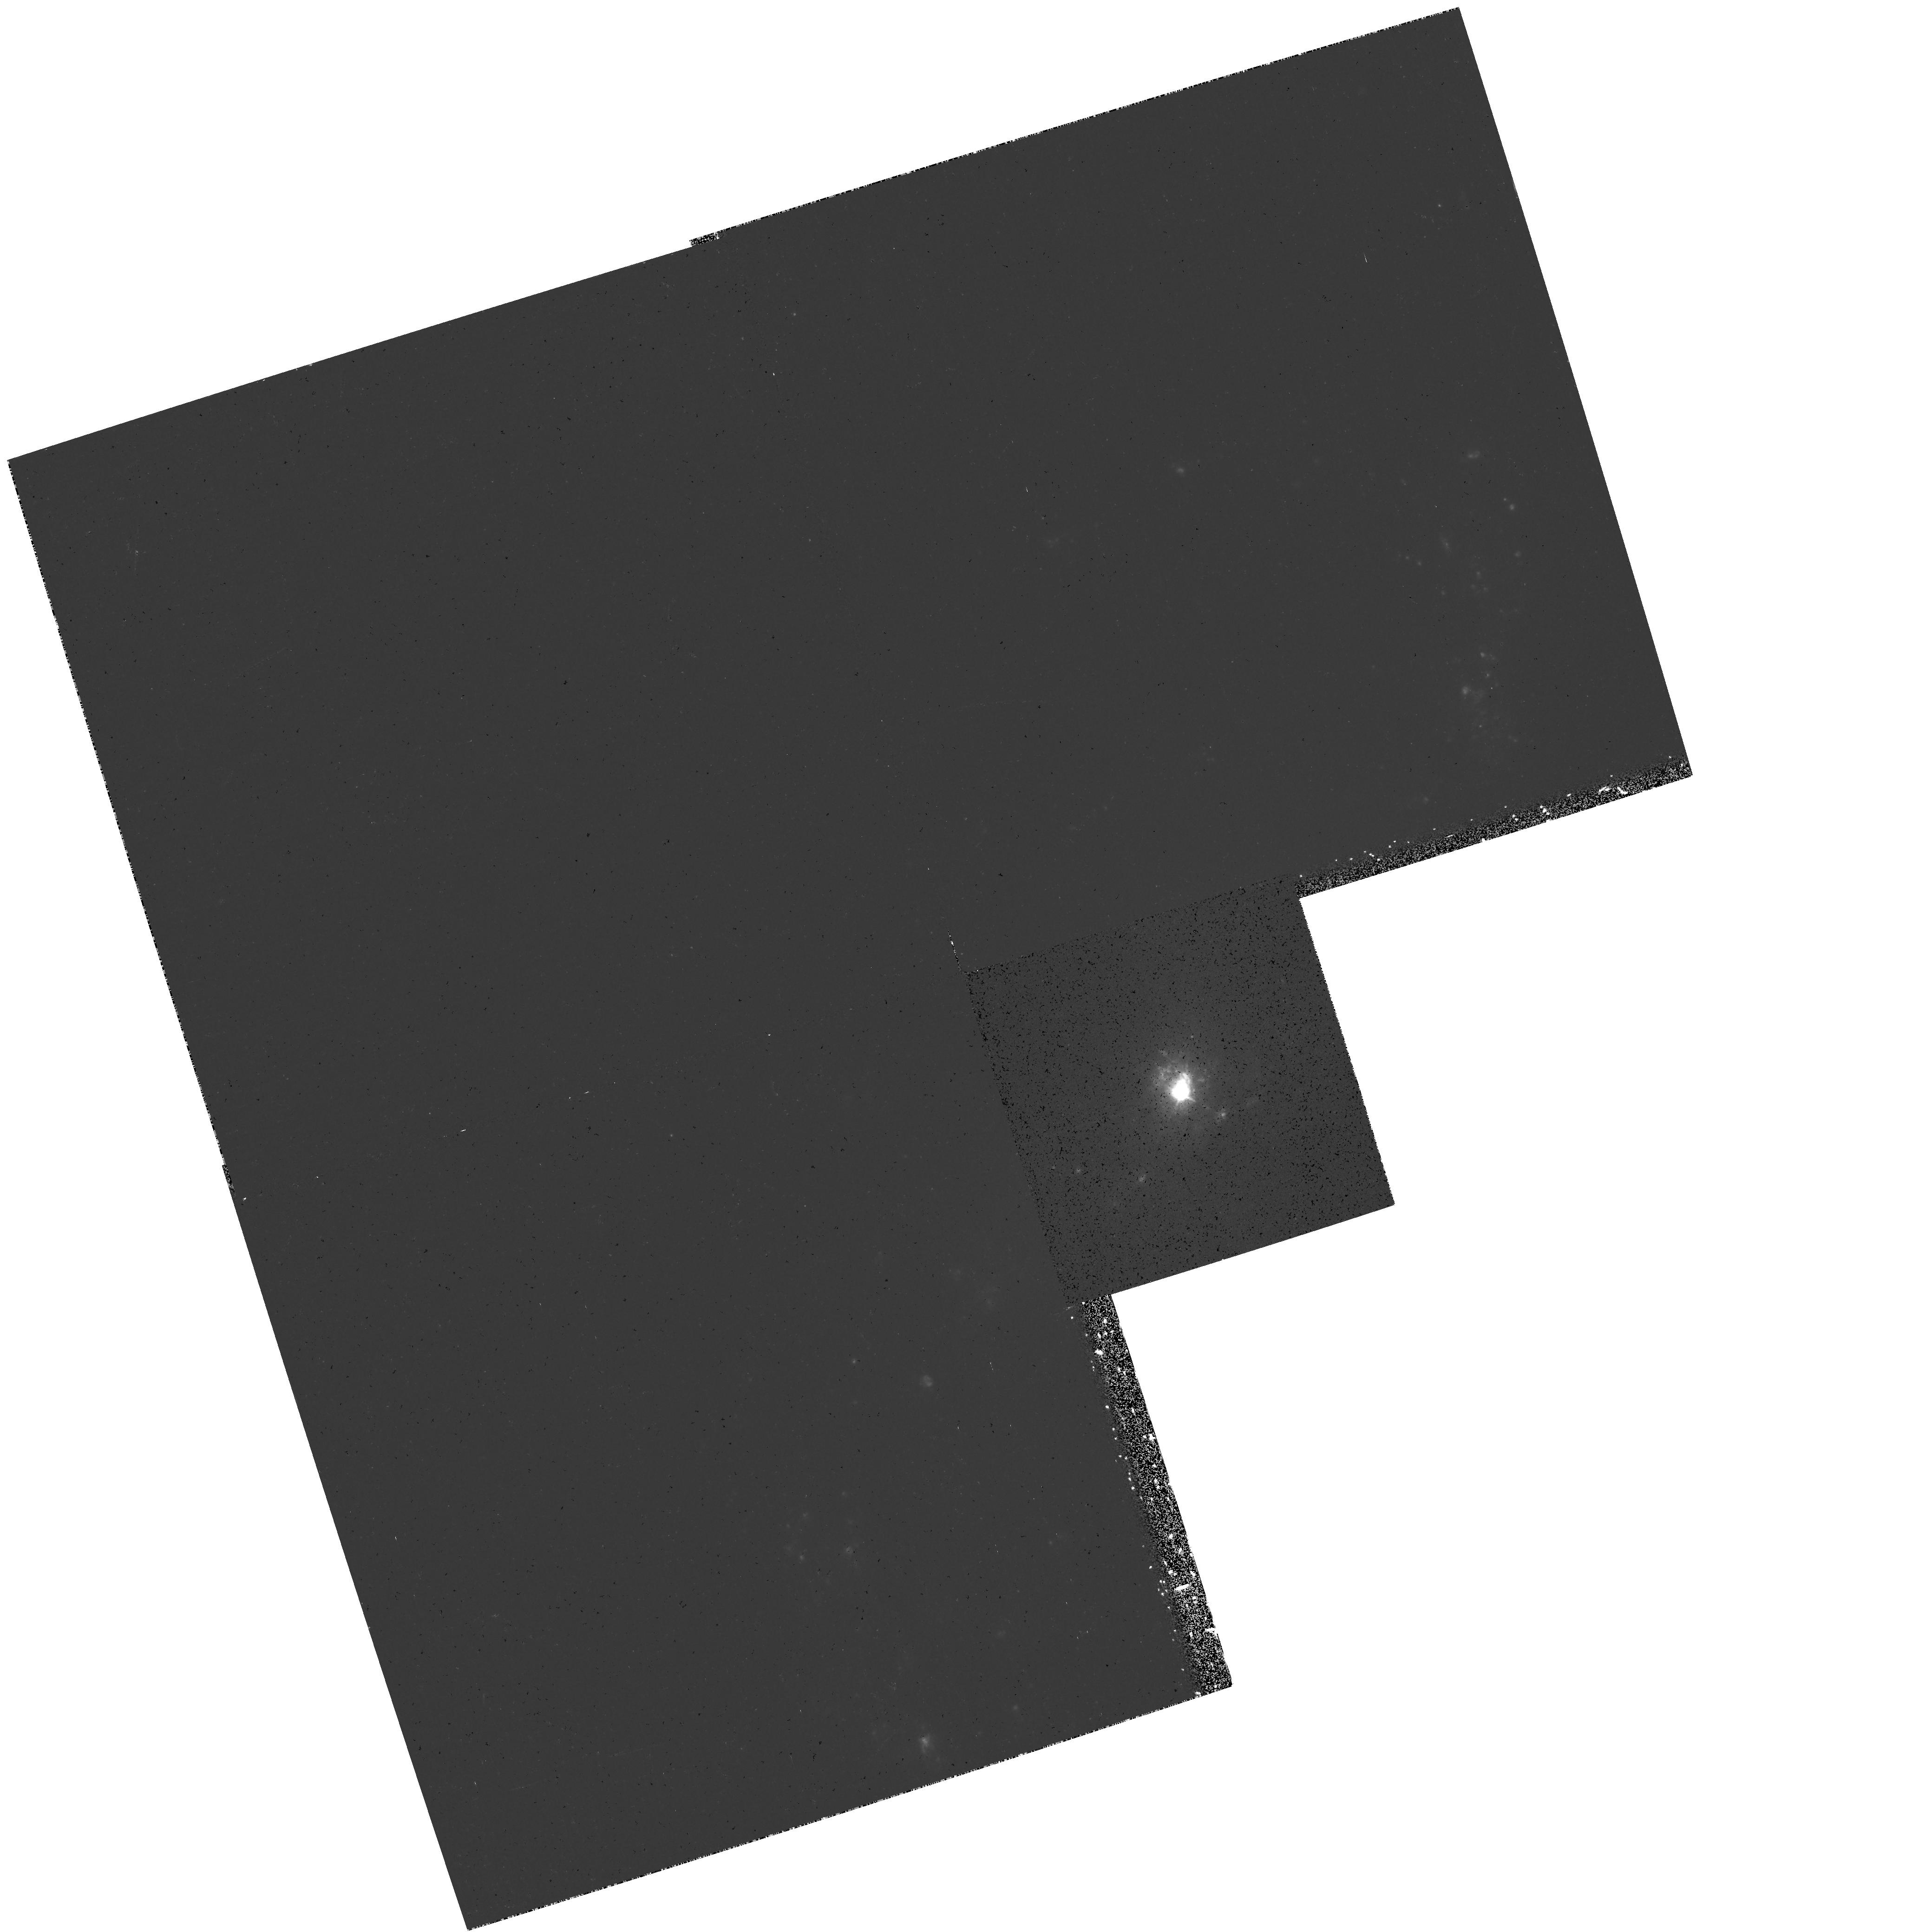
Target: NGC3227
Instrument: WFPC2/PC
Filter: F658N
Exposure: 27 min
Observation ID: hst_7403_01_wfpc2_pc_f658n_u57201

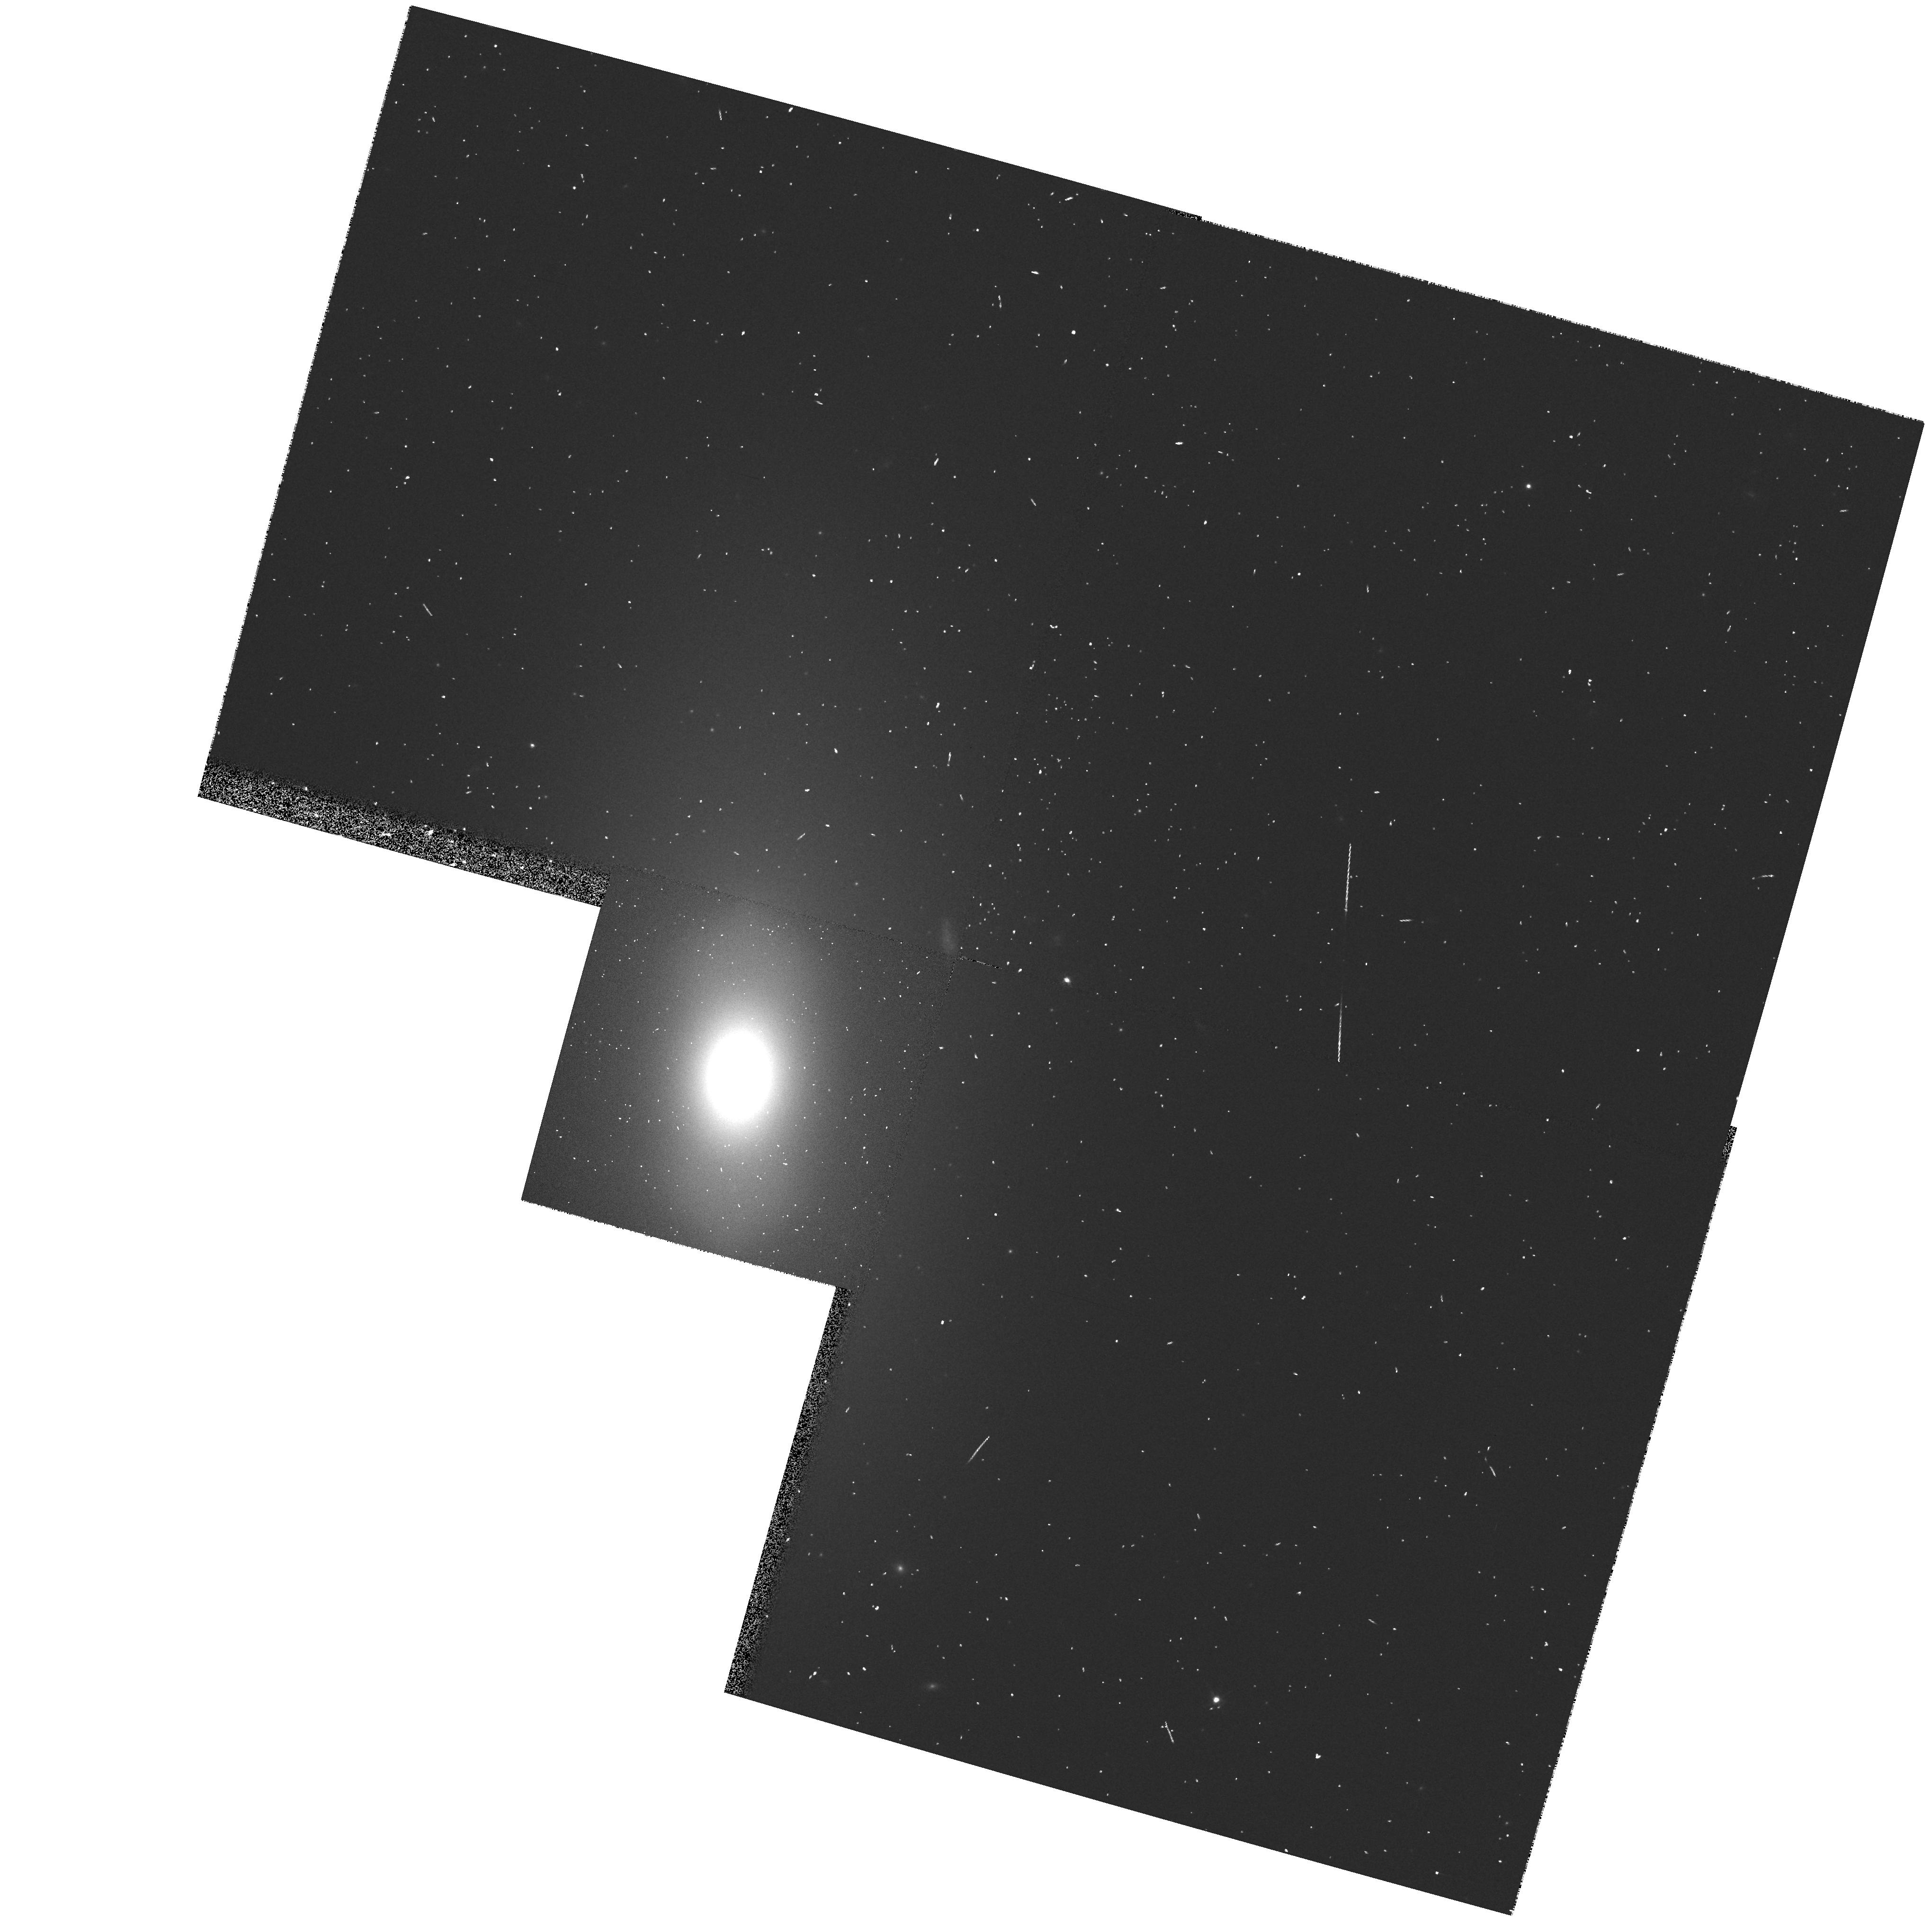
Target: NGC3245
Instrument: WFPC2/PC
Filter: F702W
Exposure: 2 min
Observation ID: hst_7403_02_wfpc2_pc_f702w_u57202

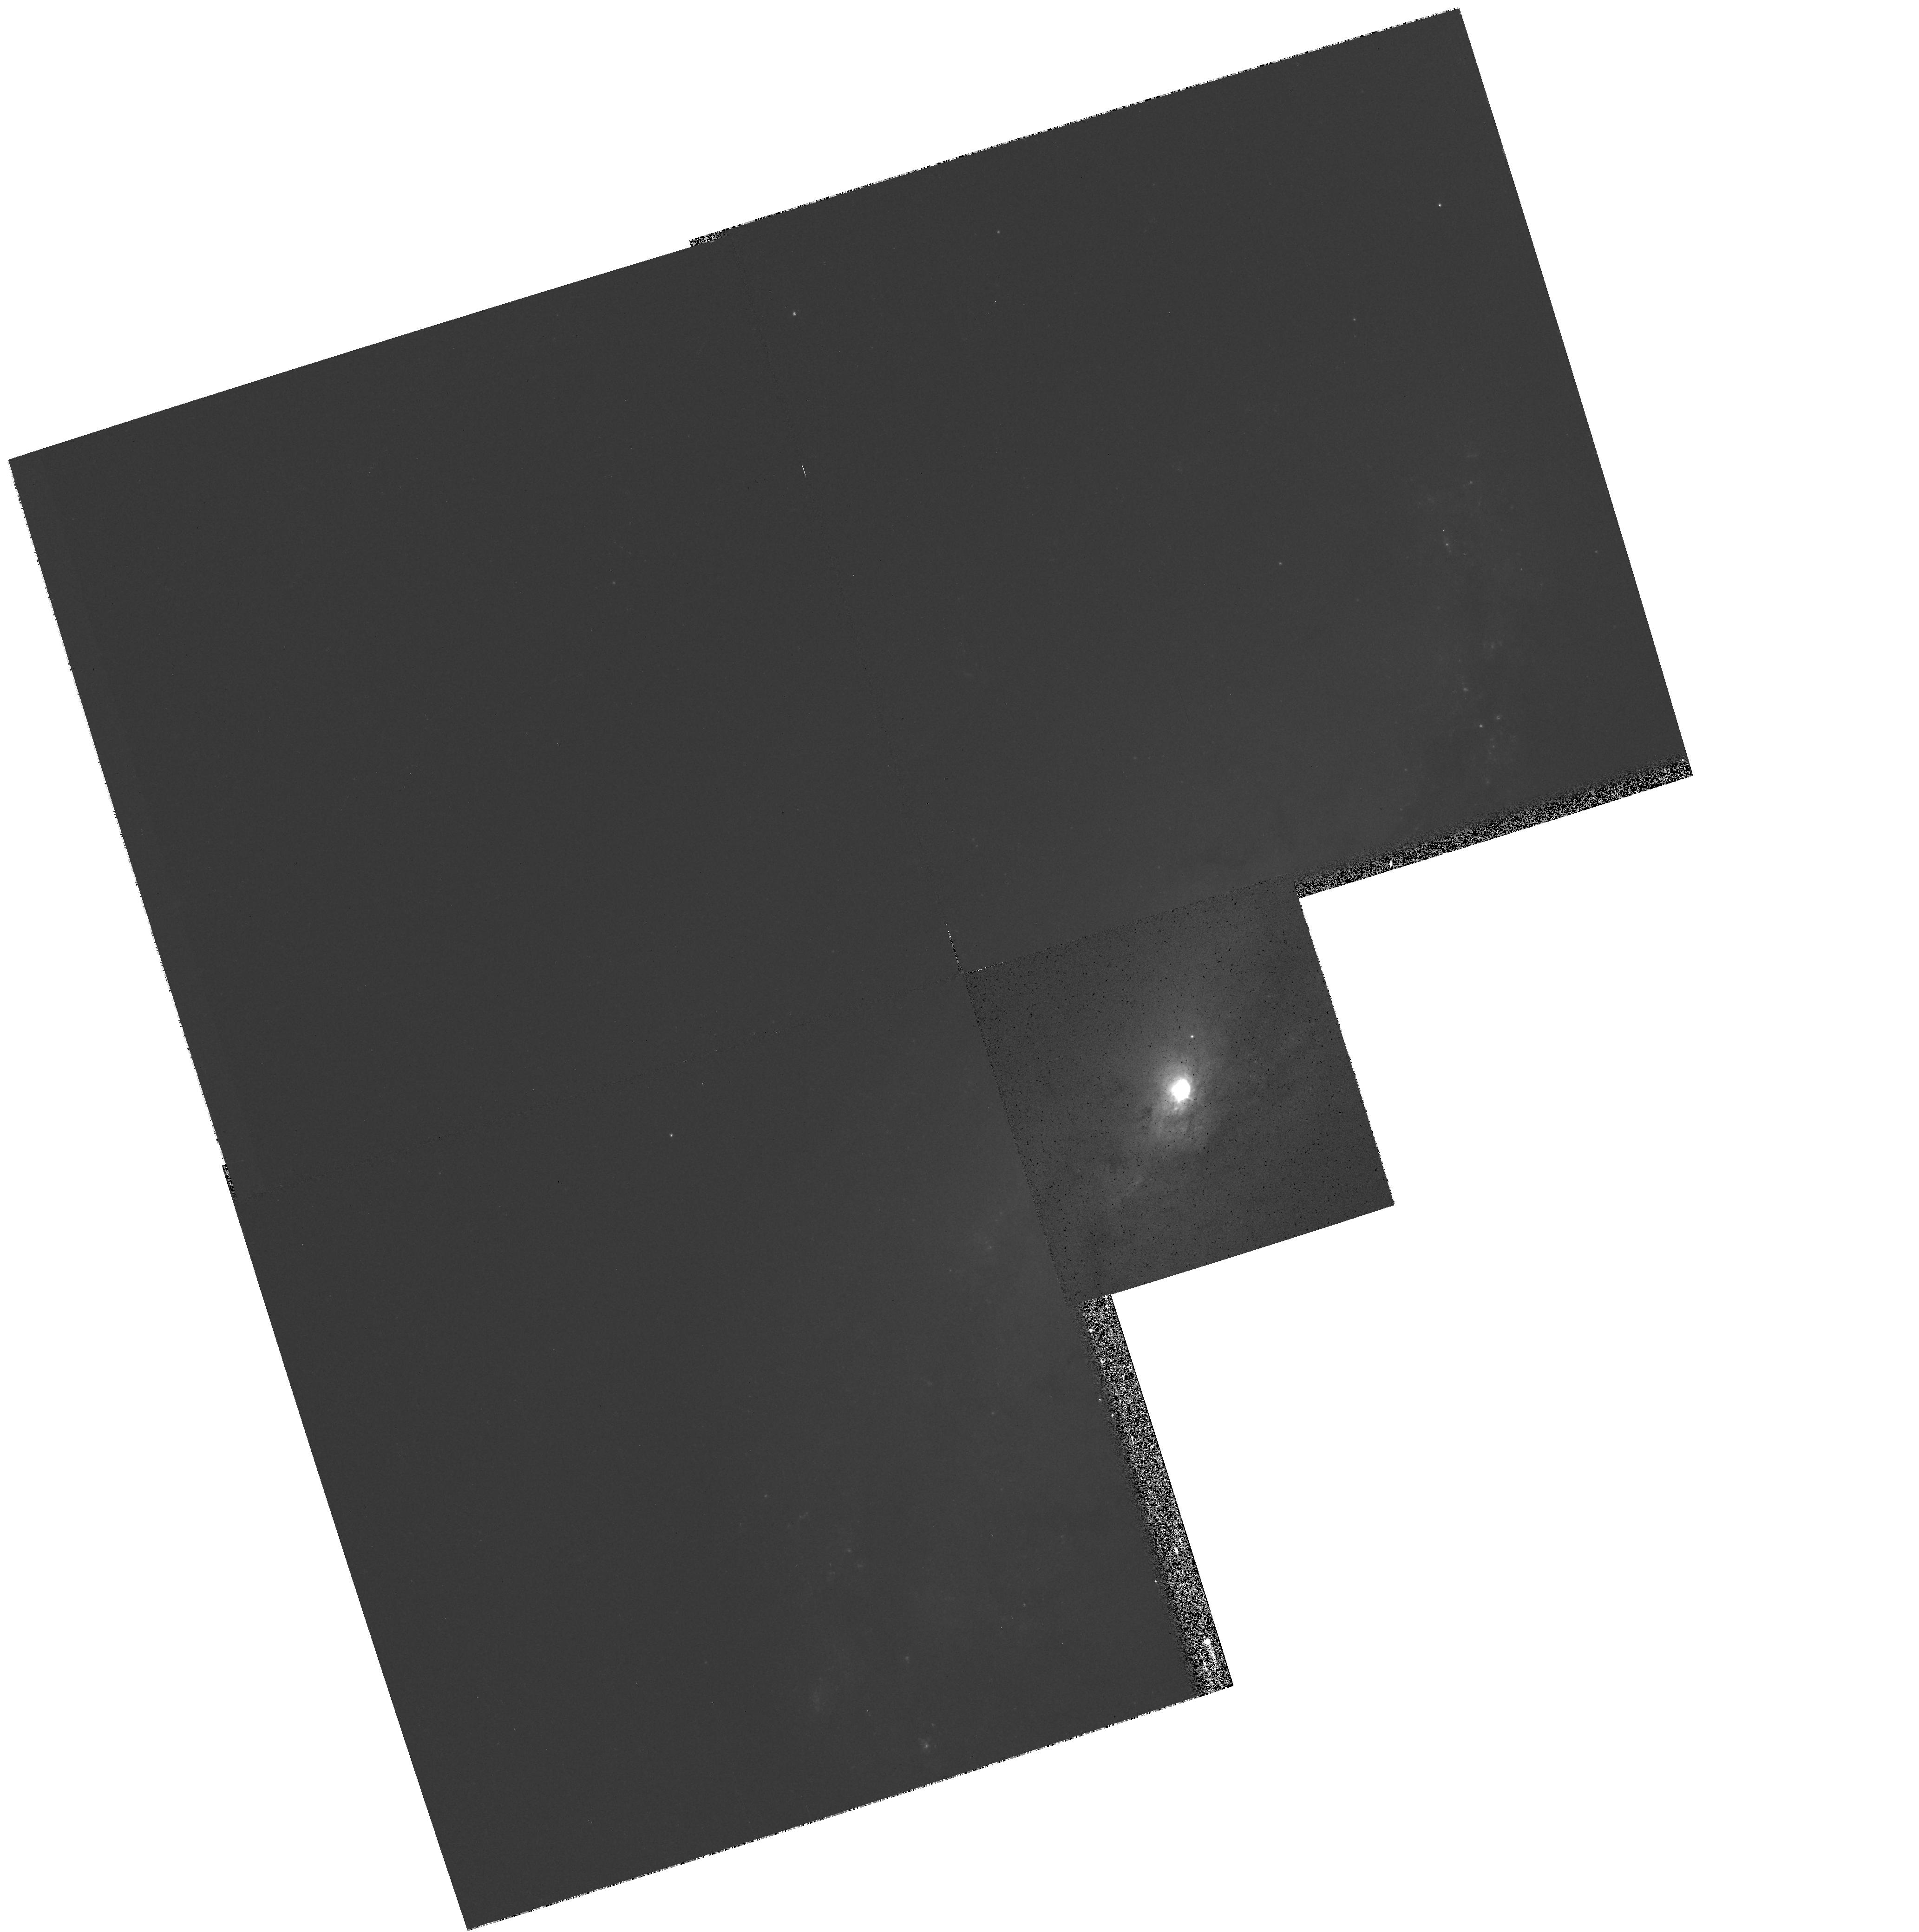
Target: NGC3227
Instrument: WFPC2/PC
Filter: F547M
Exposure: 6 min
Observation ID: hst_7403_01_wfpc2_pc_f547m_u57201

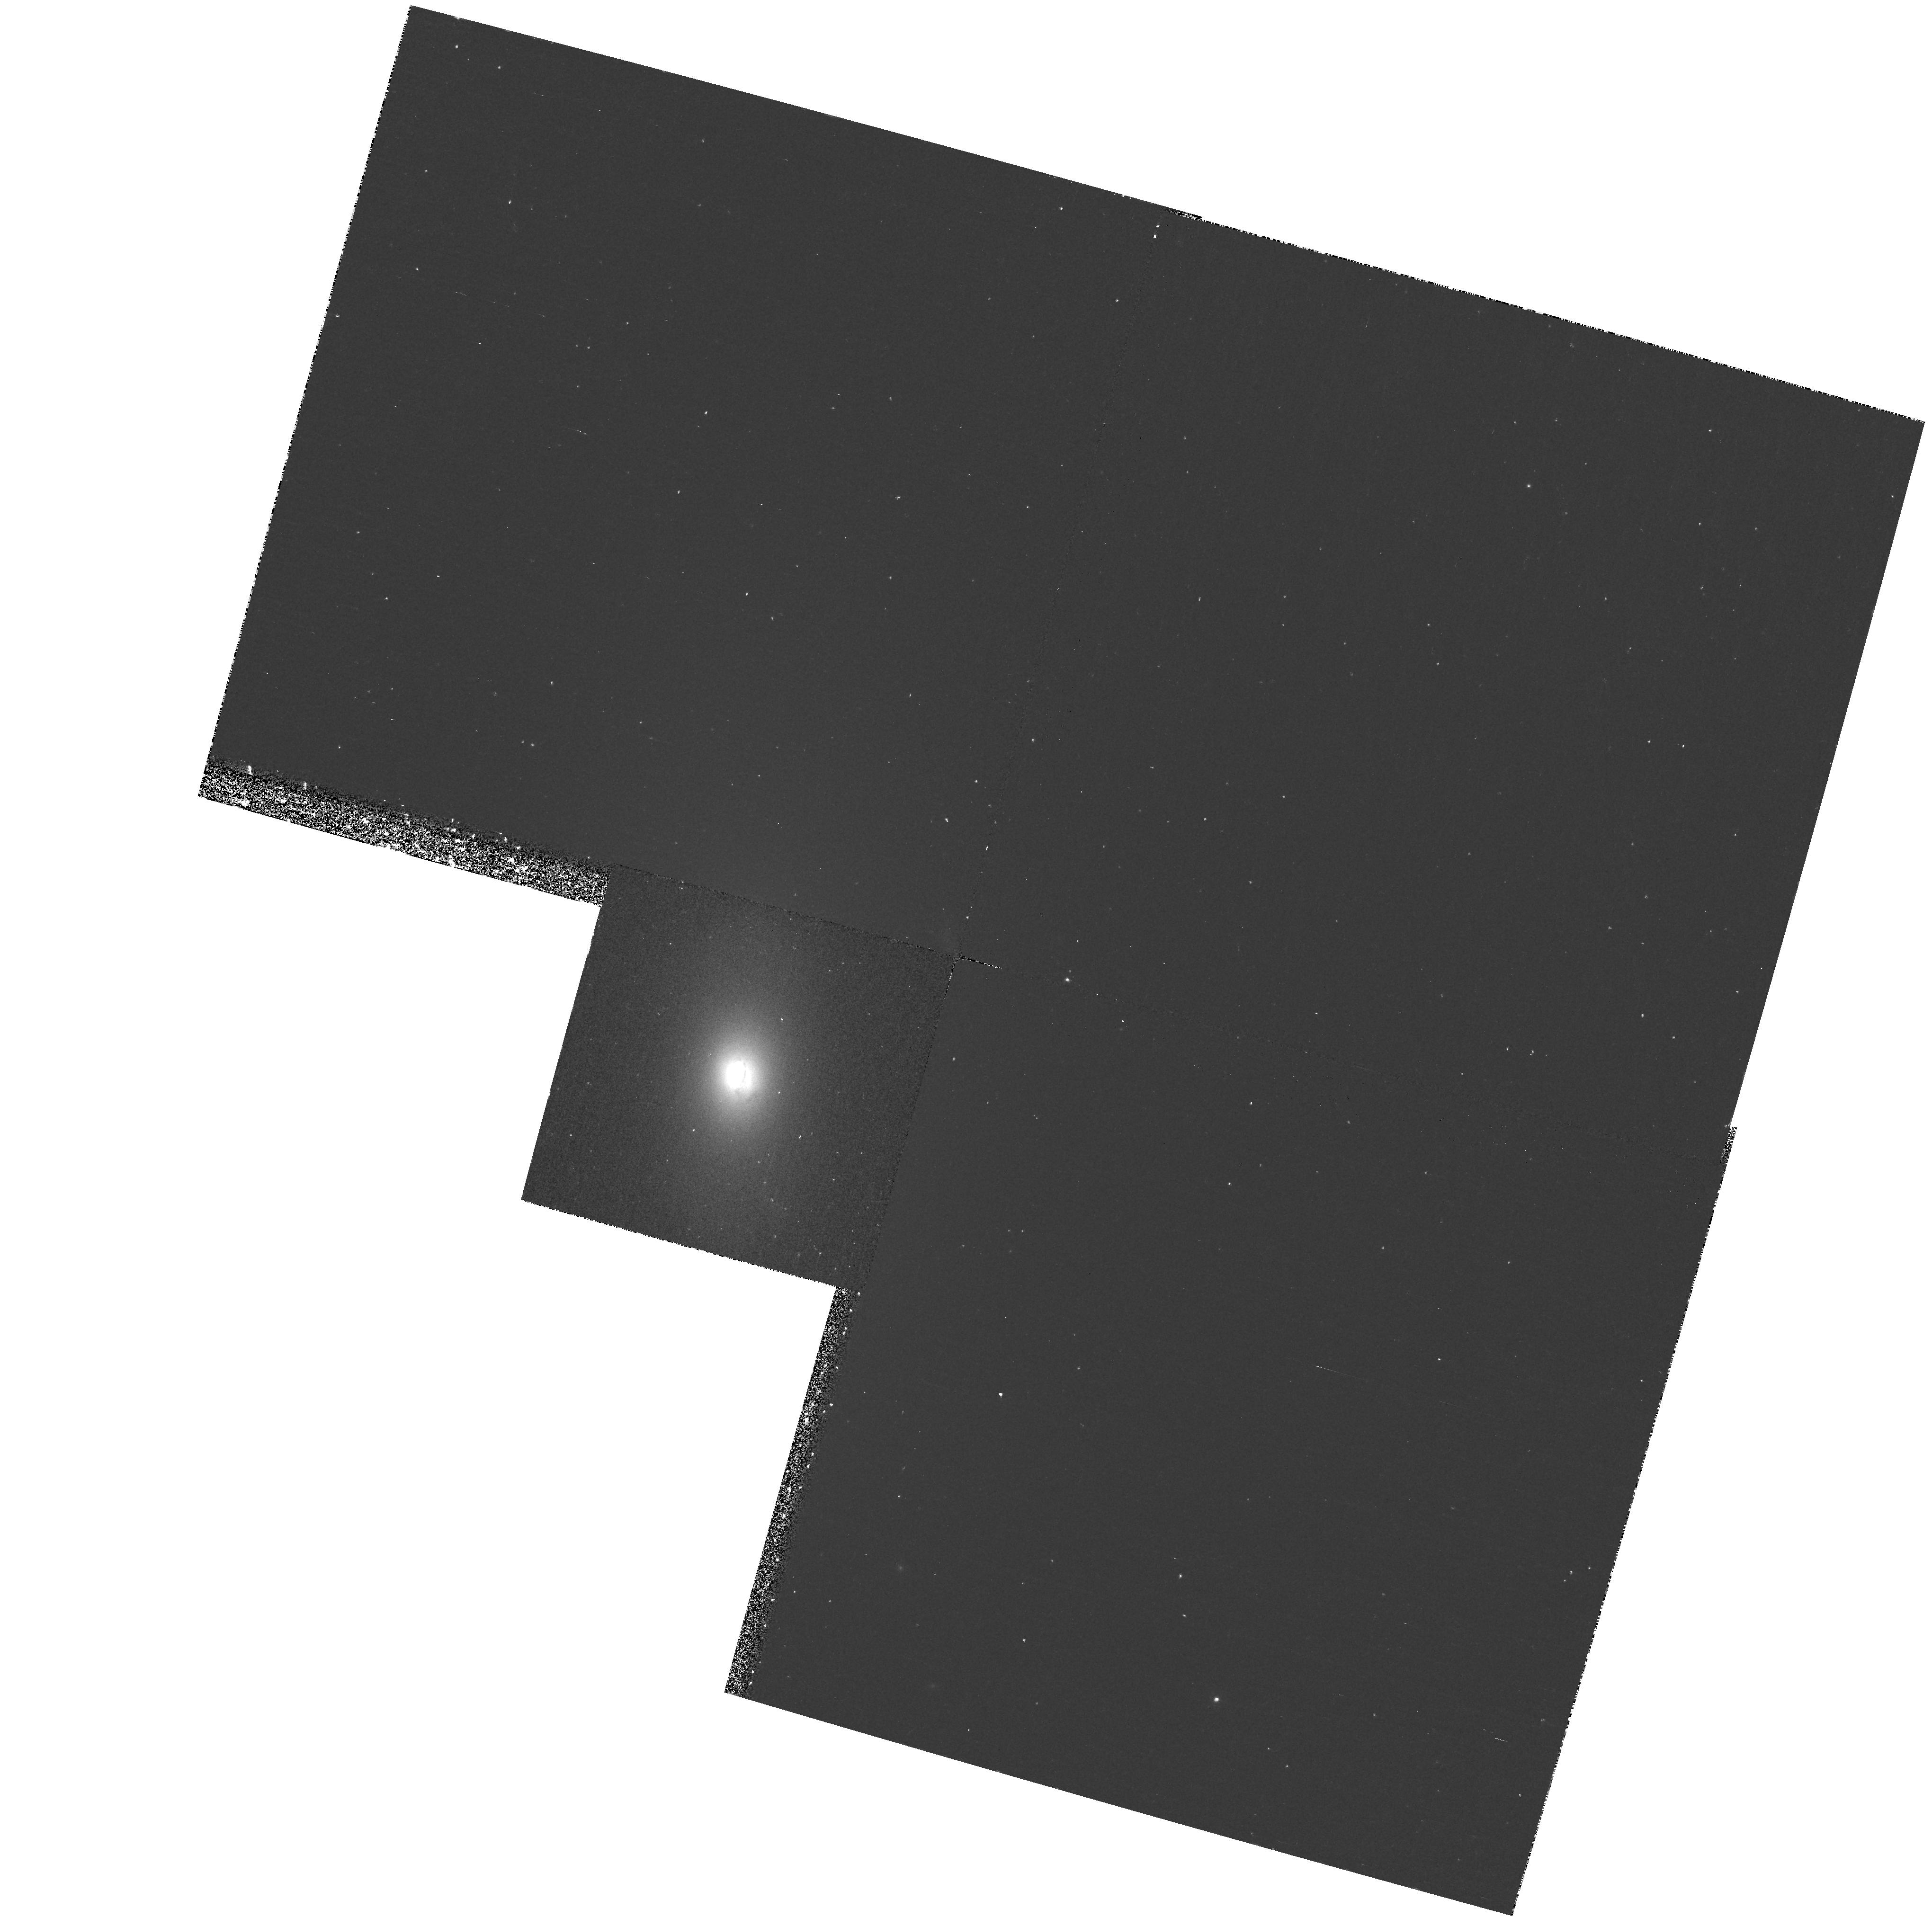
Target: NGC3245
Instrument: WFPC2/PC
Filter: F658N
Exposure: 37 min
Observation ID: hst_7403_02_wfpc2_pc_f658n_u57202

Measuring Black Hole Masses in Broad- Lined AGNs (PI: Filippenko, Alex V.)

Broad emission lines in AGNs are considered one of the most direct signatures of a large central mass, which is presumed to be a black hole. However, the black hole mass has been measured dynamically for only one broad-lined AGN, NGC 4258. We propose STIS and WFPC2 observations with which we will attempt to determine the central masses of 6 nearby broad- lined AGNs. Our sample is selected from the Palomar Observatory Dwarf Seyfert Survey, and we have chosen galaxies which show unusually steep nuclear rotation curves in order to maximize our chances of success. For these 6 galaxies, we propose to obtain STIS long-slit spectroscopy with the G750M grating of the [NII]-HAlpha wavelength region at five parallel slit positions covering the nuclear region. We will use the resulting two-dimensional velocity map to test for circular rotation and to measure dynamical masses at sub-arcsecond scales where a supermassive black hole may dominate the gravitational potential. We also r eq uest narrow-band and broad-band WFPC2 images of two of our galaxies to search for morphological evidence for ionized gas disks such as those discovered by HST in M87 and NGC 4261, and to assess the contribution of normal stars to the gravitational potential. The other four galaxies have suitable WFPC2 observations available or pending, and for these we will use the archival data.